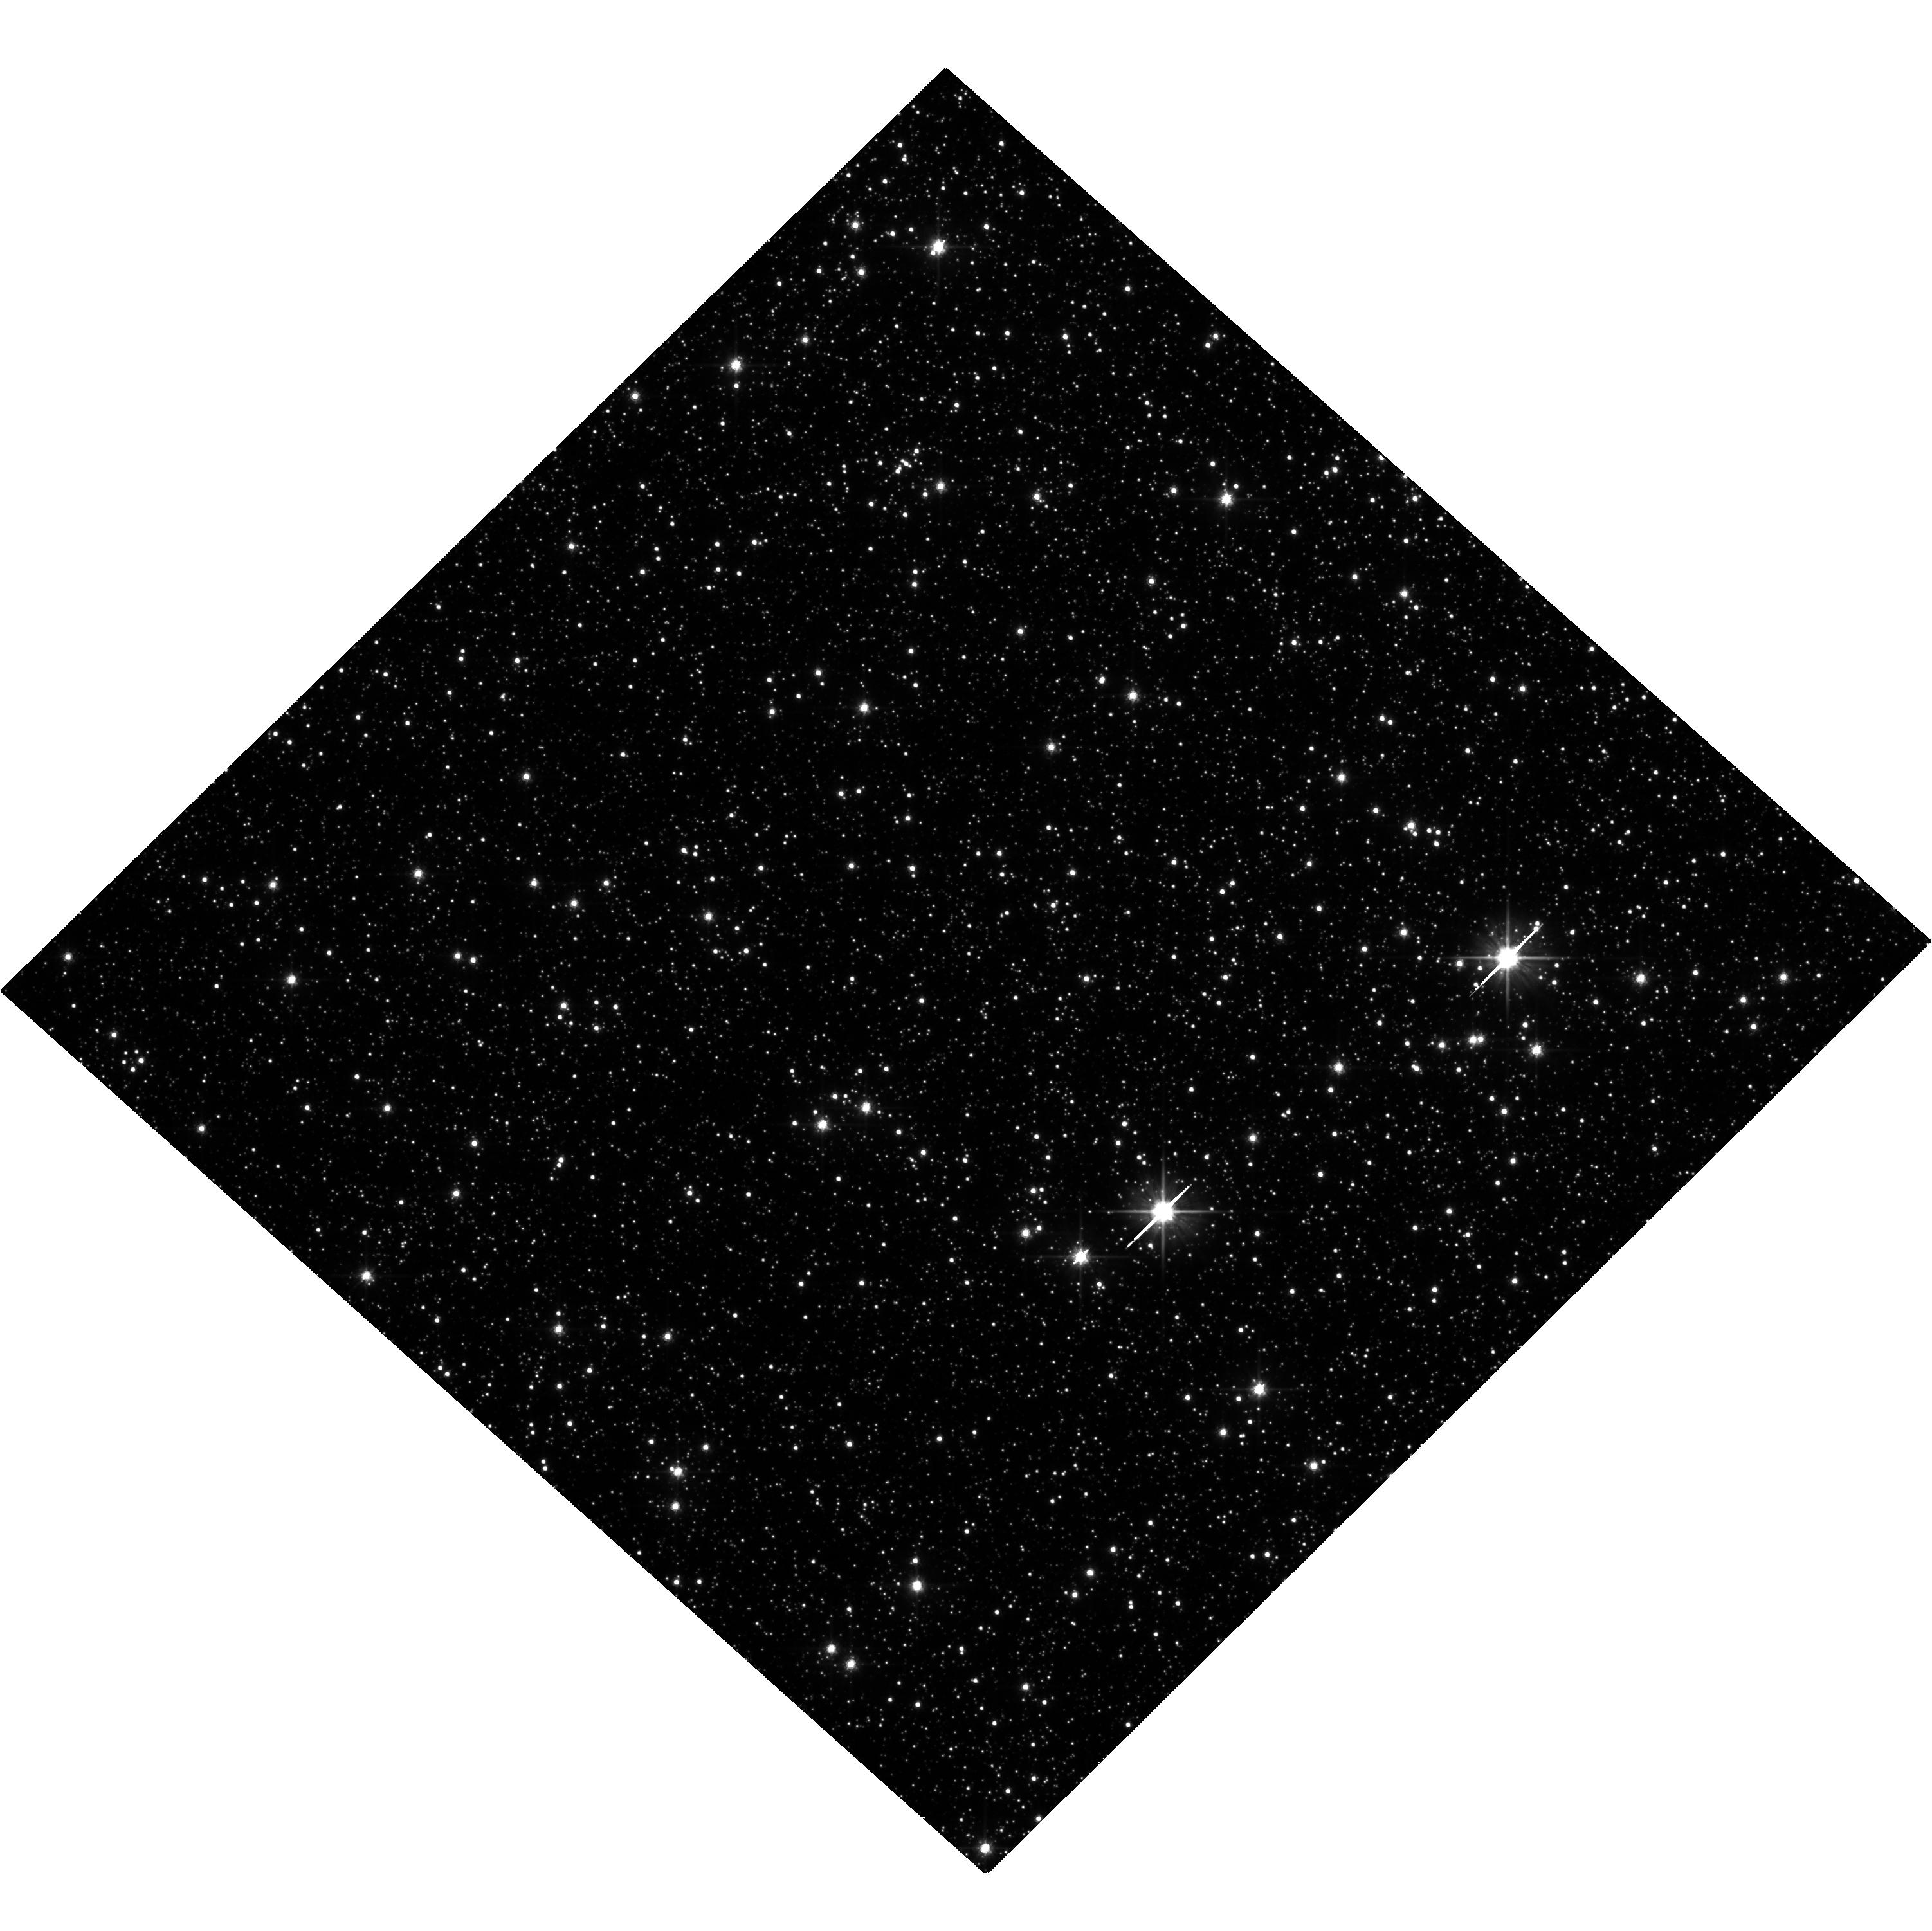
Target: OGLE-2011-BLG-0462. Instrument: WFC3/UVIS. Filter: F606W. Exposure: 34 min. Observation ID: hst_16760_02_wfc3_uvis_f606w_ieos02

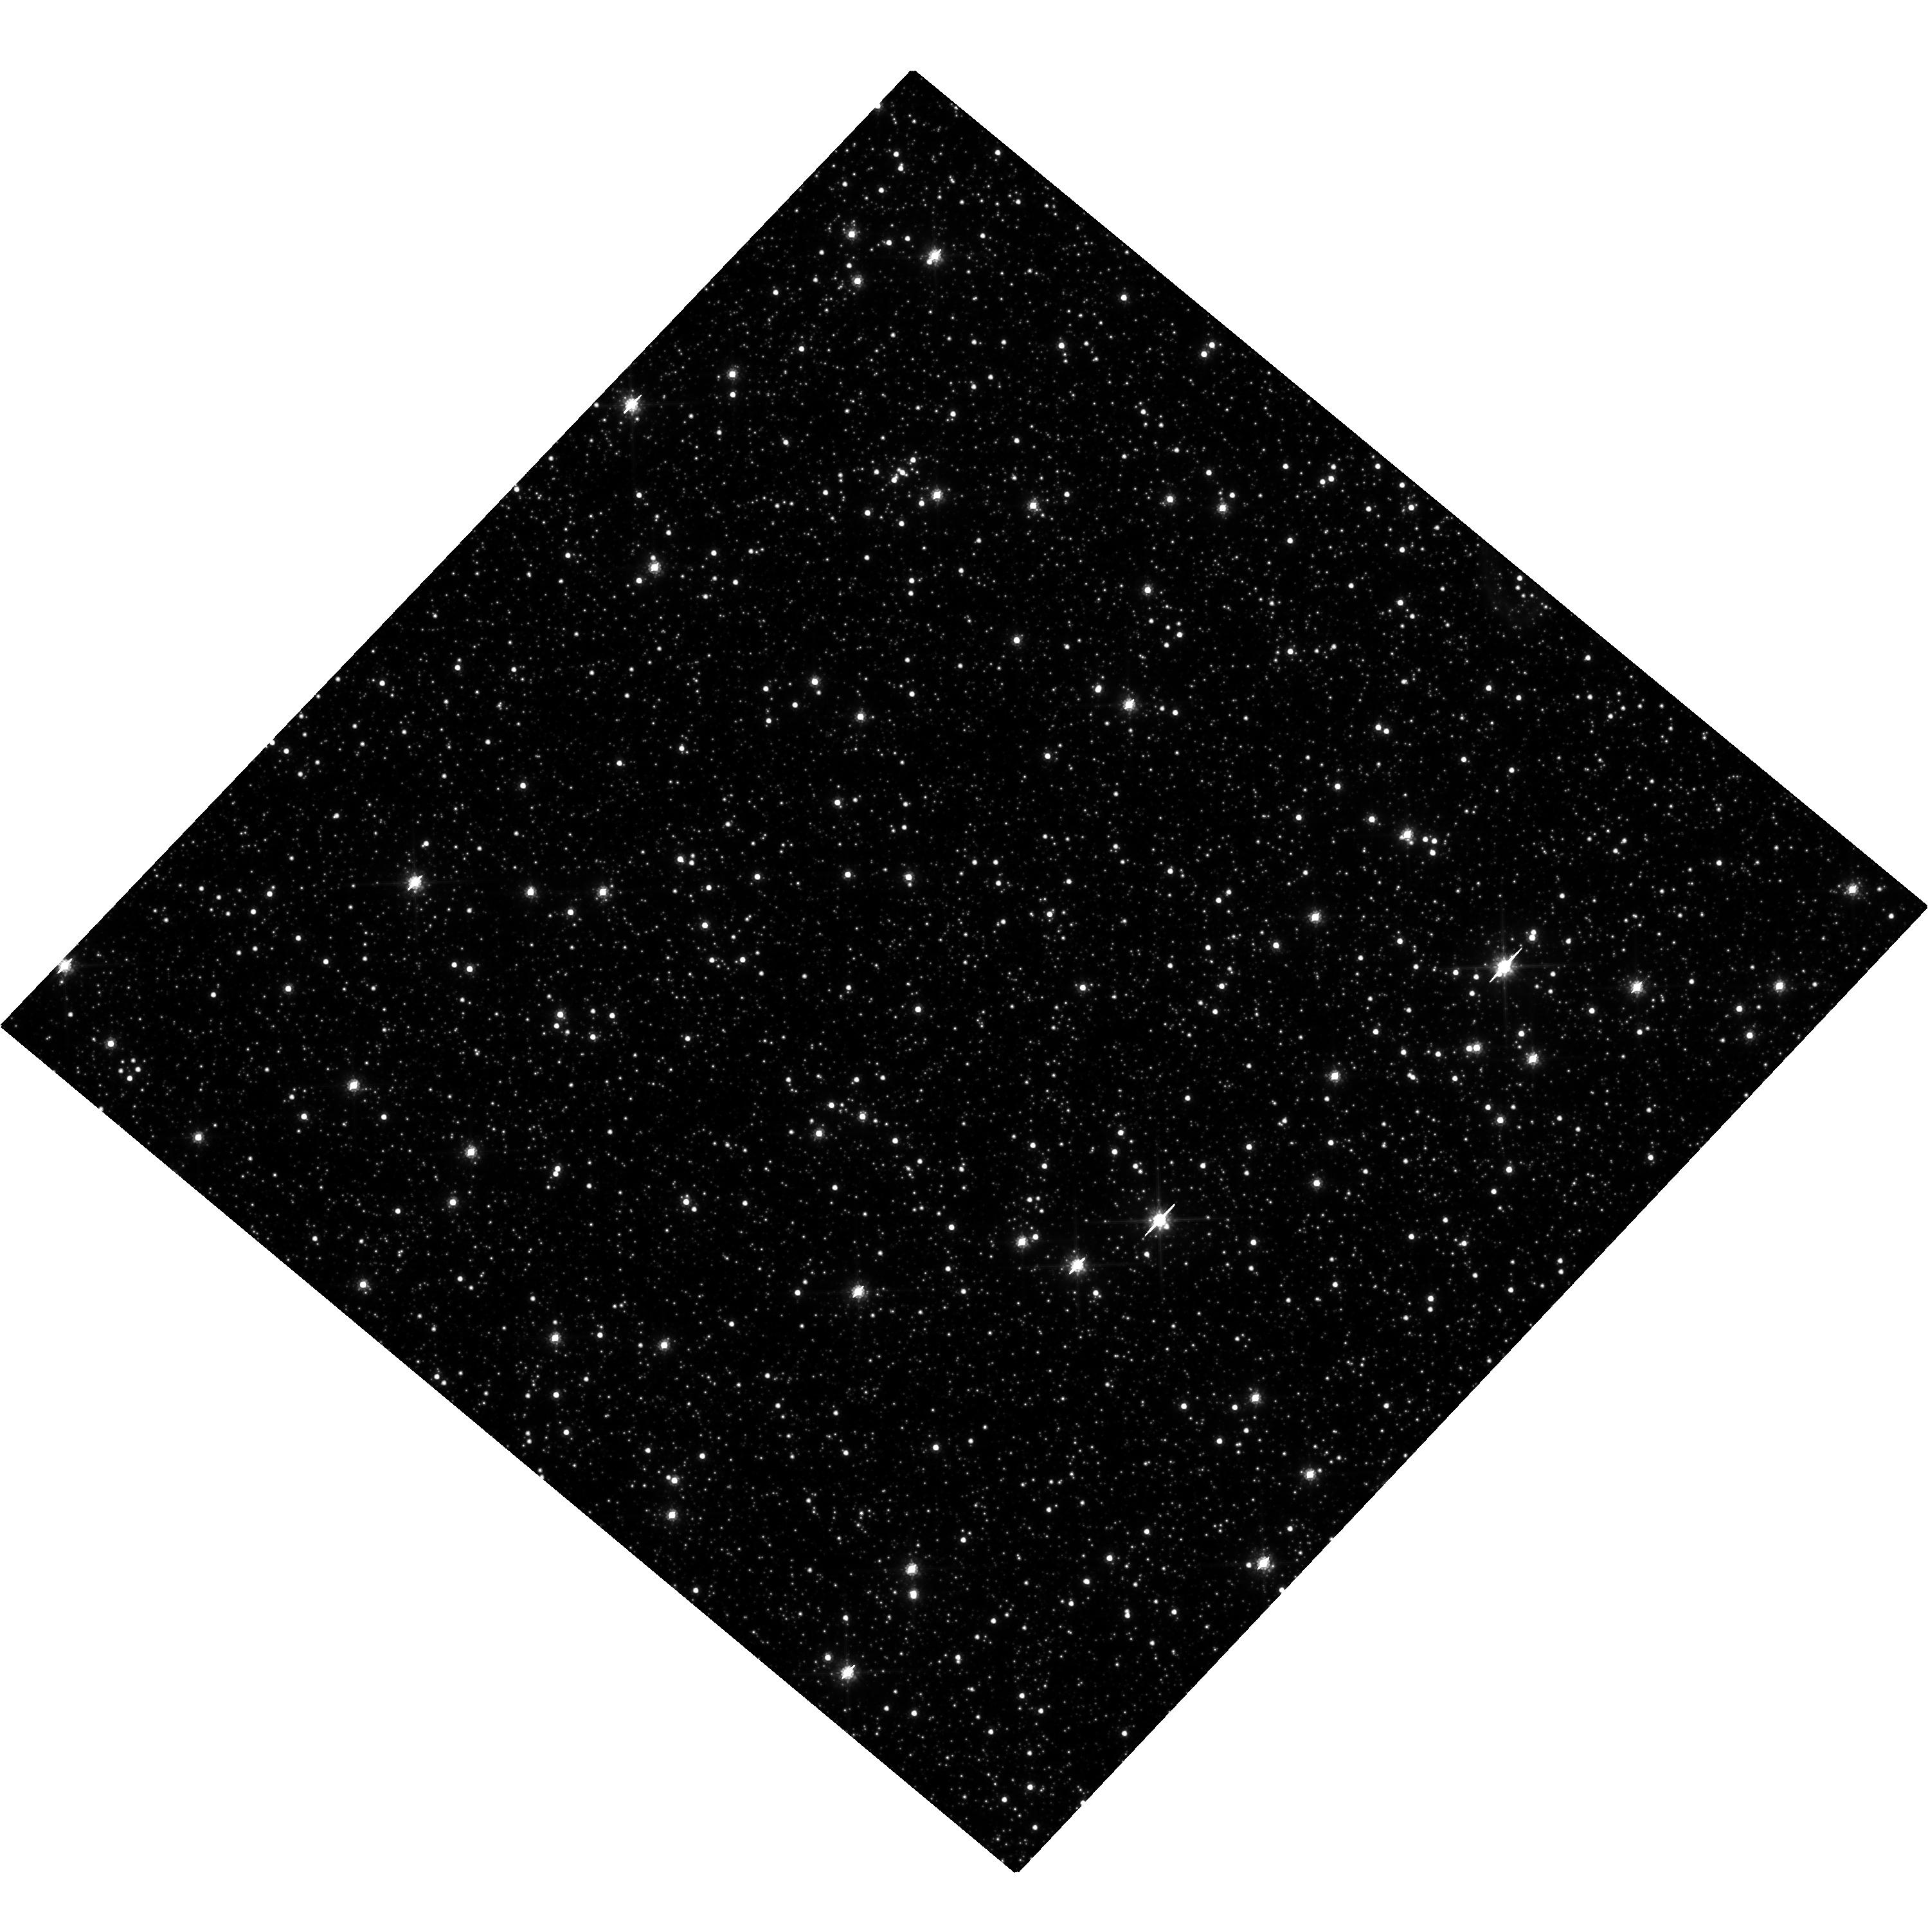
Target: OGLE-2011-BLG-0462. Instrument: WFC3/UVIS. Filter: F814W. Exposure: 31 min. Observation ID: hst_16760_01_wfc3_uvis_f814w_ieos01

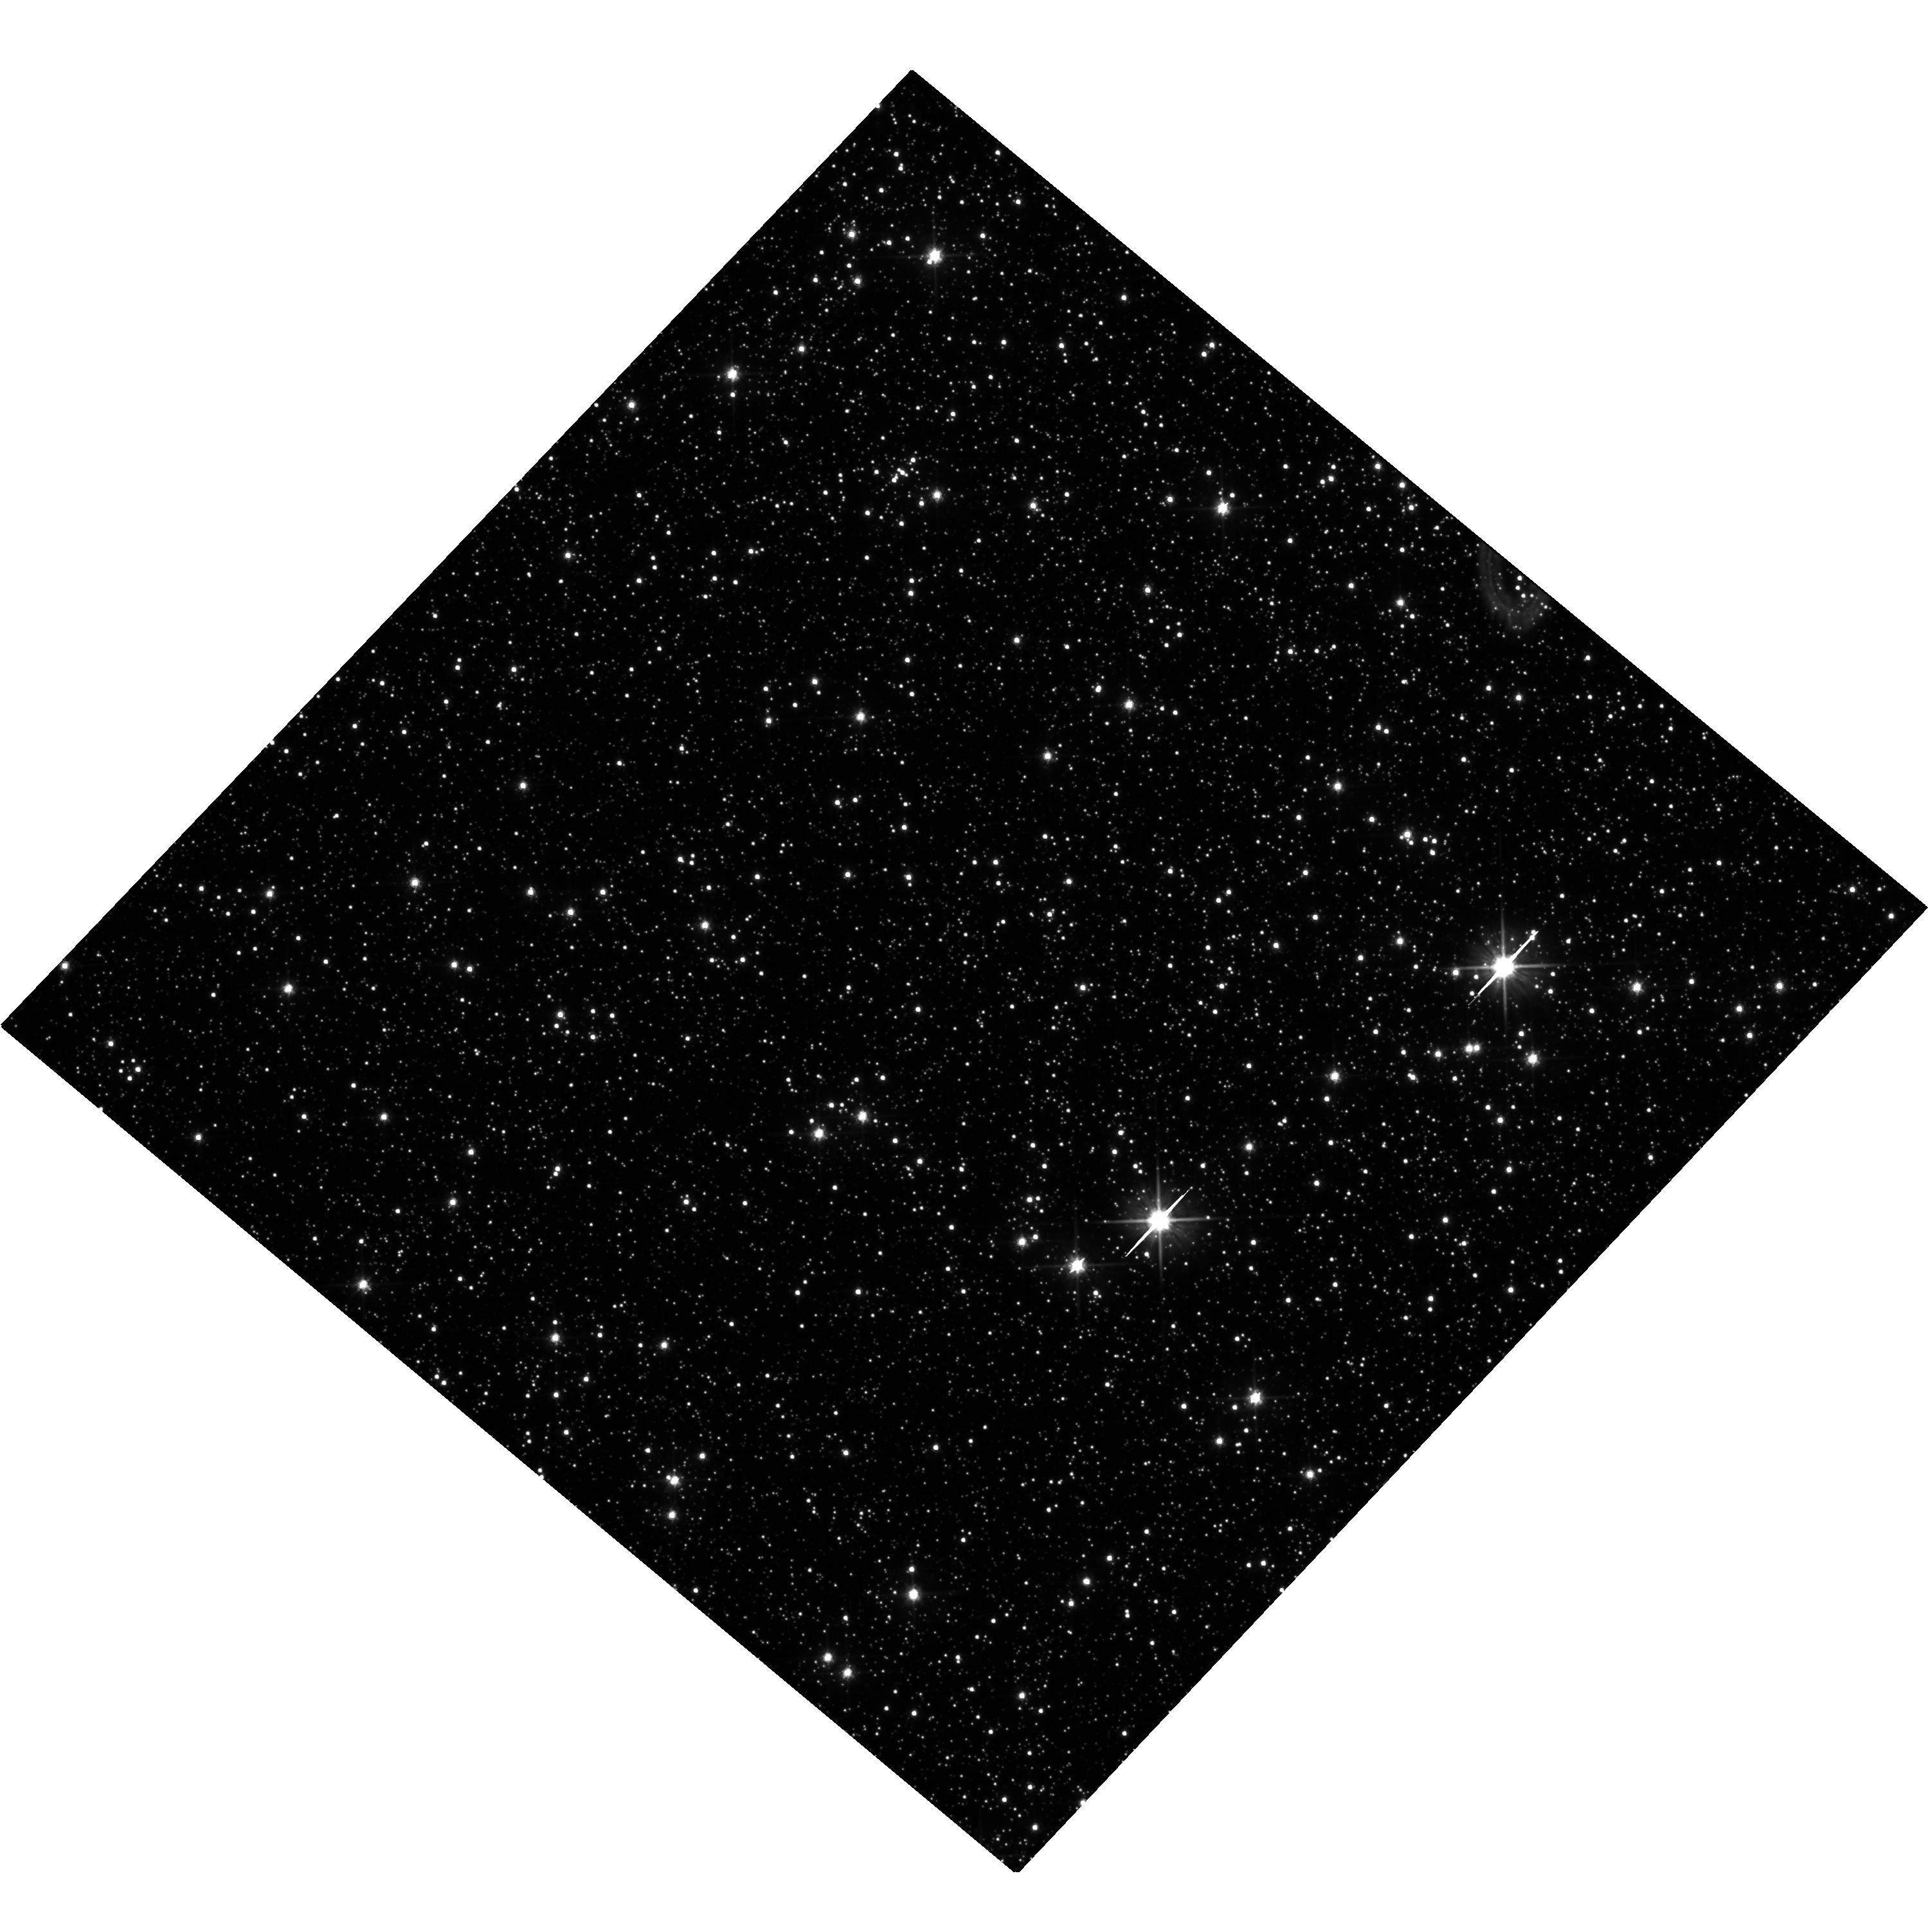
Target: OGLE-2011-BLG-0462. Instrument: WFC3/UVIS. Filter: F606W. Exposure: 34 min. Observation ID: hst_16760_01_wfc3_uvis_f606w_ieos01

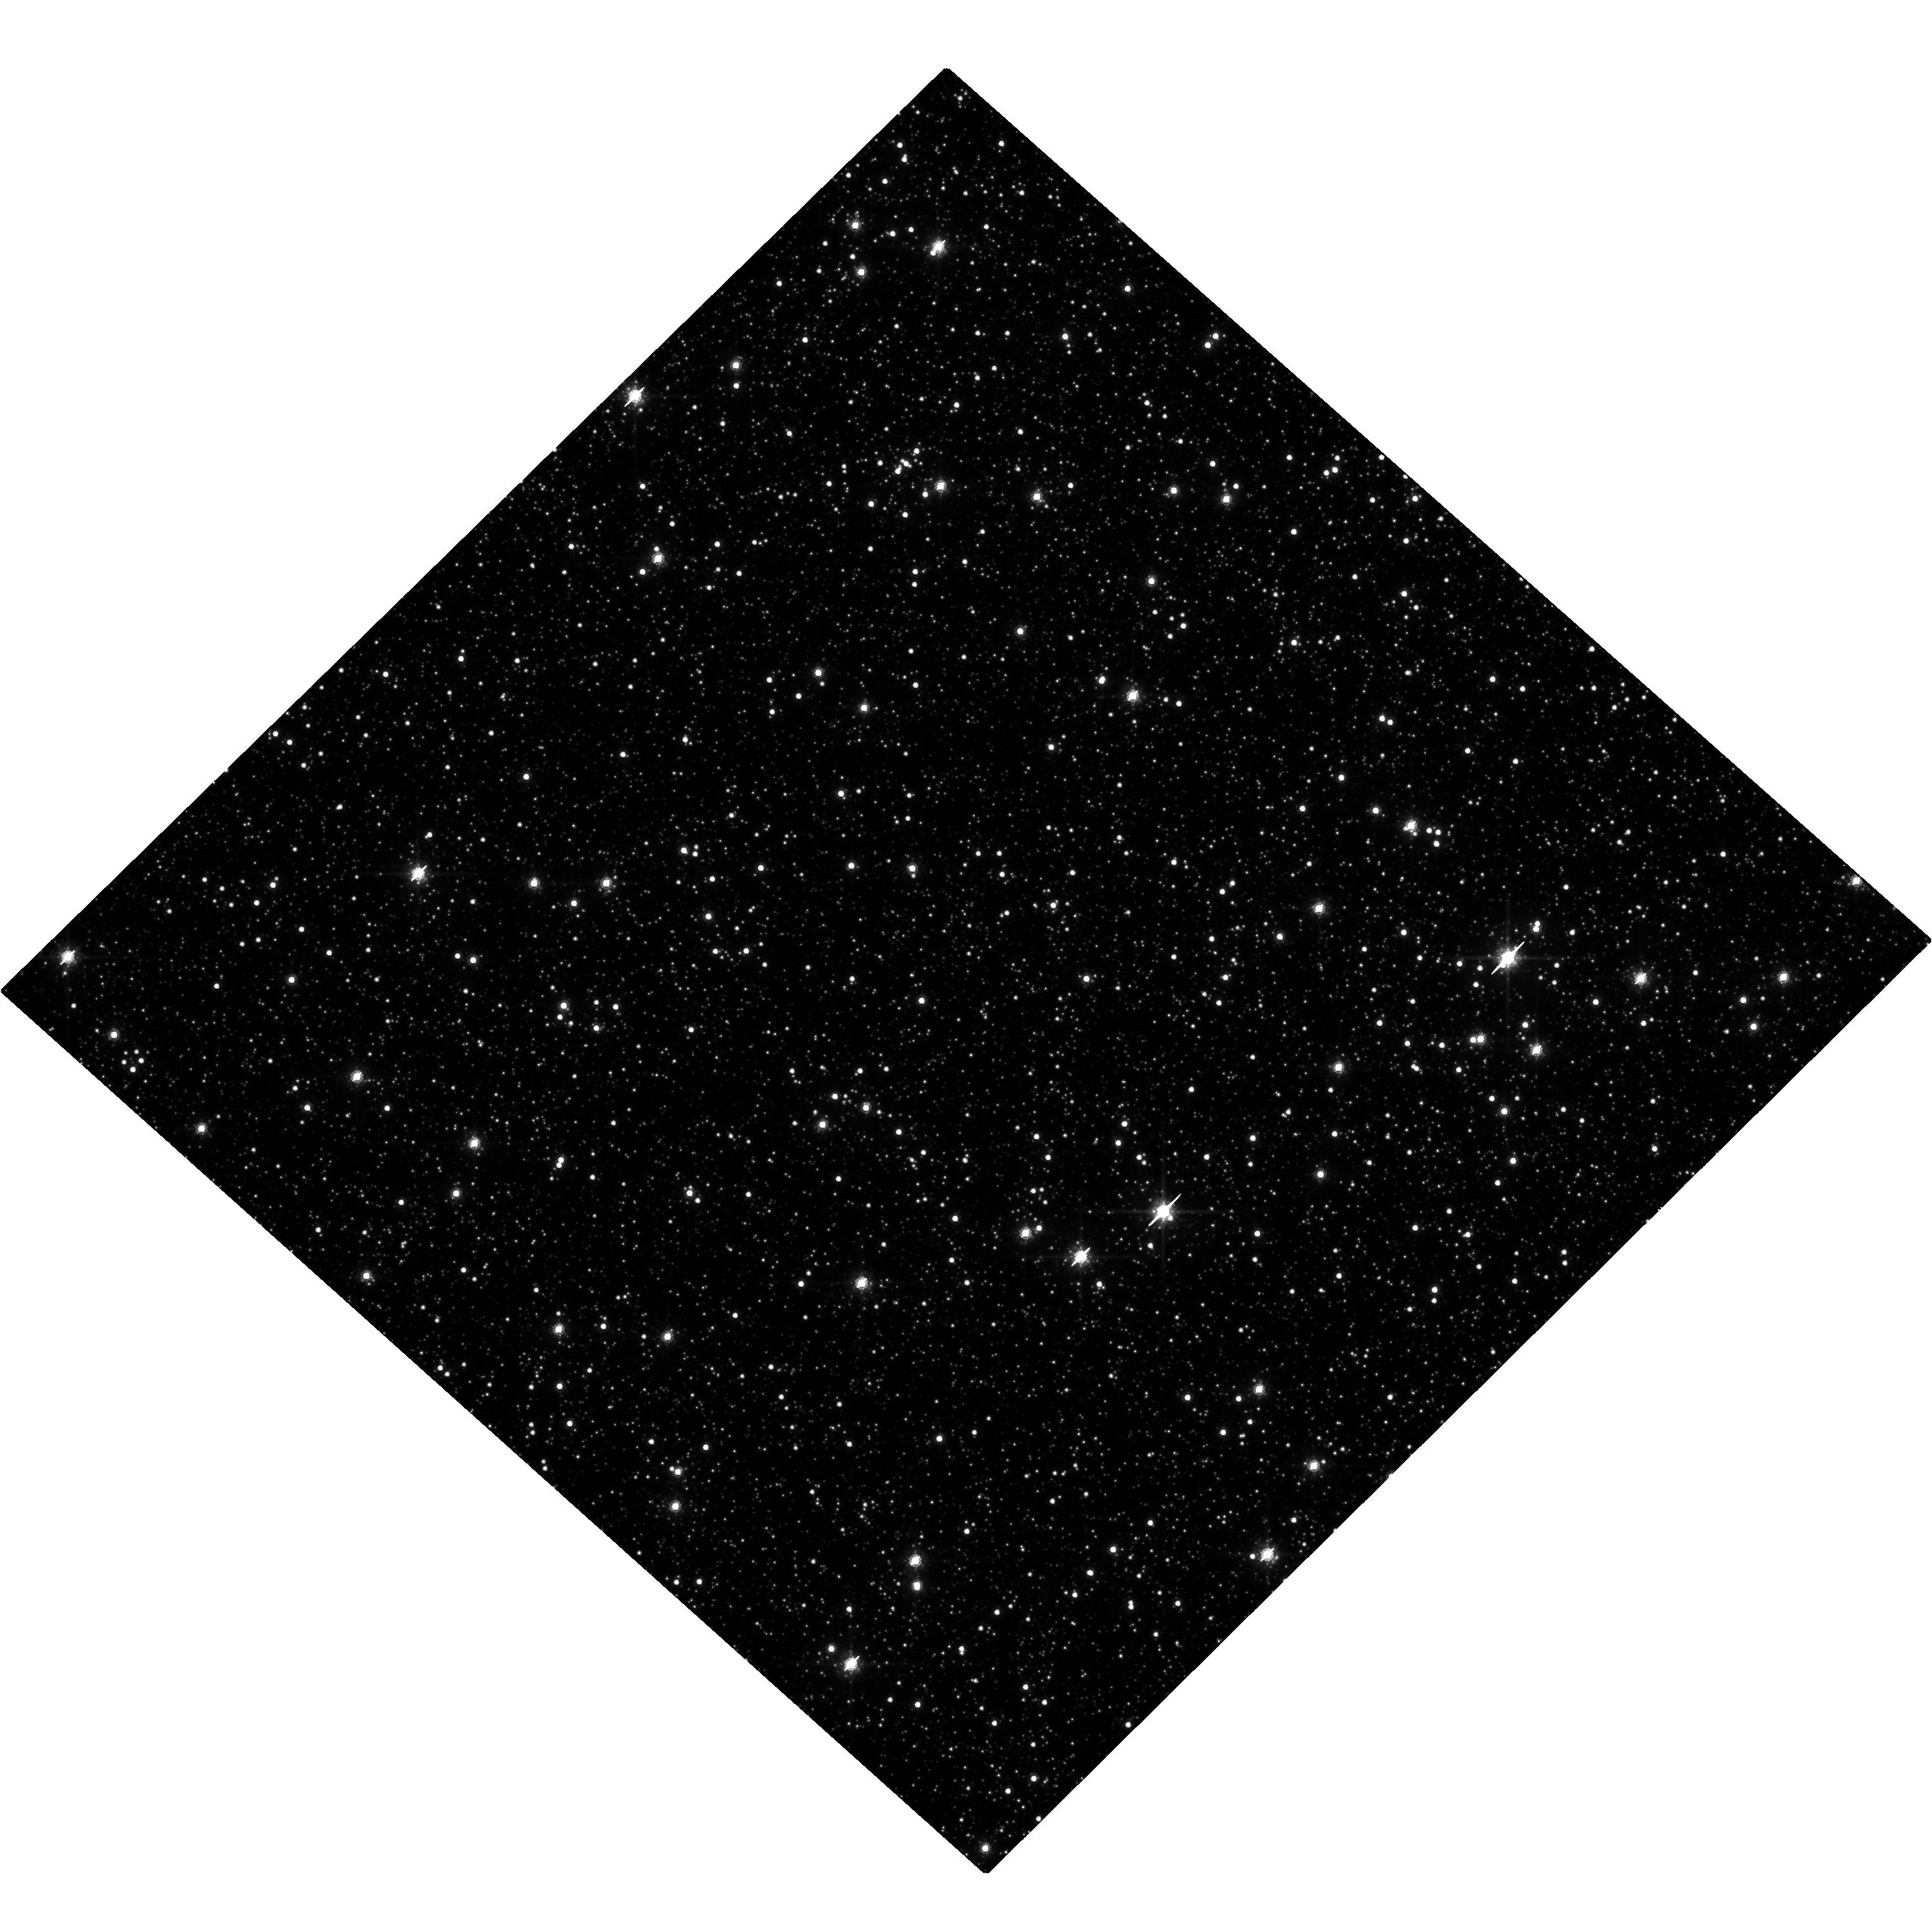
Target: OGLE-2011-BLG-0462. Instrument: WFC3/UVIS. Filter: F814W. Exposure: 31 min. Observation ID: hst_16760_02_wfc3_uvis_f814w_ieos02

First detection of an isolated stellar mass black hole with astrometric microlensing (PI: Lam, Casey)

We propose to confirm the detection of the first isolated black hole (BH), OB110462. We analyzed archival HST data with improved astrometric techniques and demonstrate that the 3 sigma lower mass limit of OB110462 is 5 Msun, making it a solid BH detection. However, the allowed mass range of the BH is quite wide (68% CI of 9-31 Msun), due to the lack of sufficient time baseline of the archival data. We propose to obtain a new measurement of the target, now 10 years after the lensing event, in order to better constrain the baseline proper motion. This will allow the mass constraints of the BH to be improved by a factor of at least 2. This will provide the first mass measurement of an isolated BH, which will inform theoretical models of massive star death, the Milky Way BH mass distribution, and the population of BH-BH binaries discovered via gravitational waves.